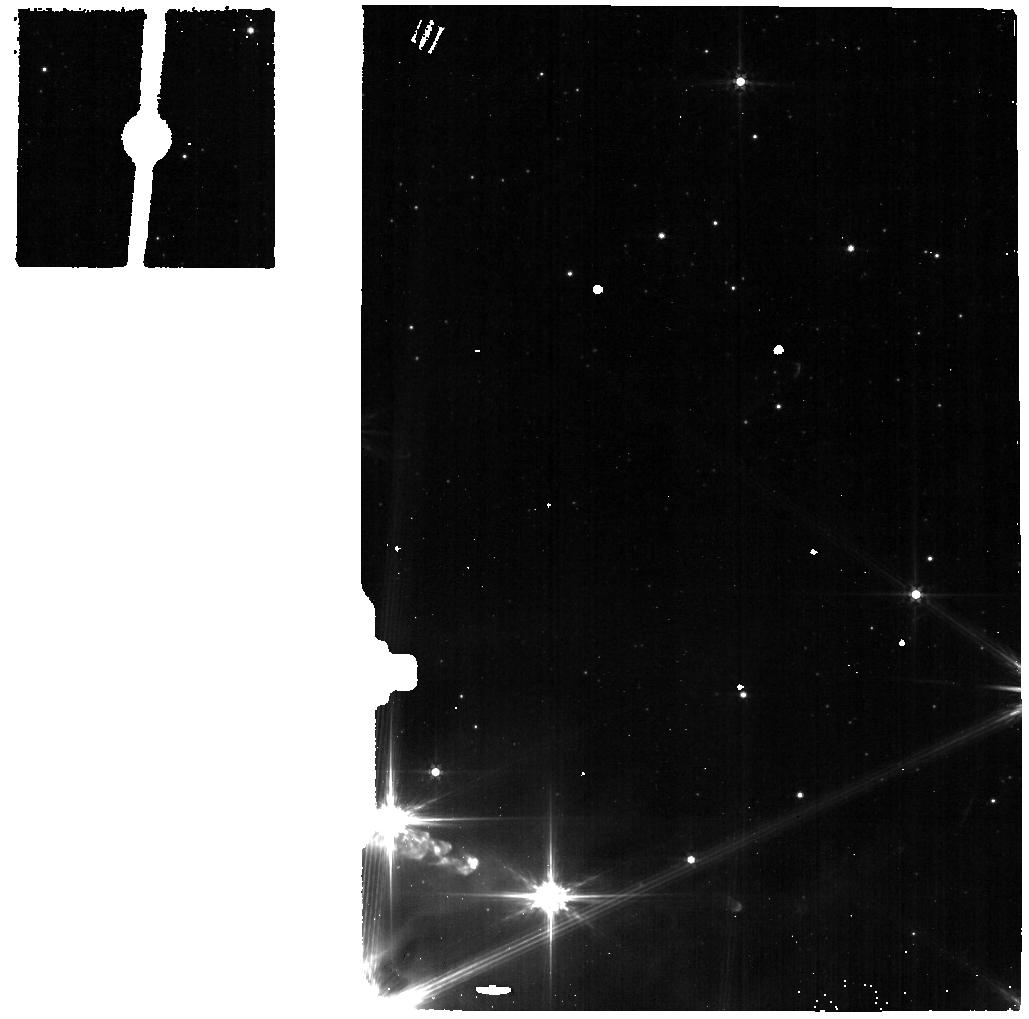
Target: CK-2-BG-SKY
Instrument: MIRI
Filter: F560W
Exposure: 2 min
Observation ID: jw01854-o019_t013_miri_f560w

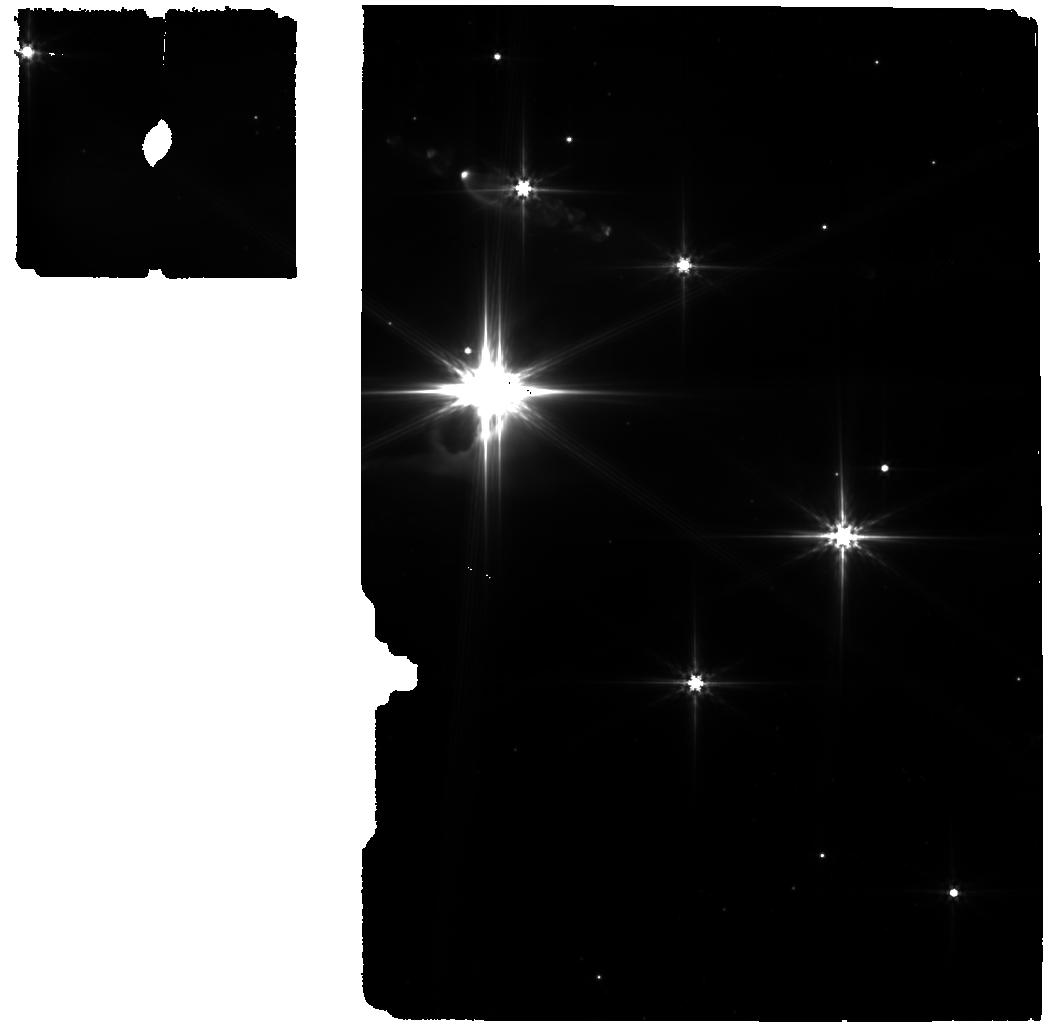
Target: CK-2-BG
Instrument: MIRI
Filter: F560W
Exposure: 10 min
Observation ID: jw01854-o018_t003_miri_f560w

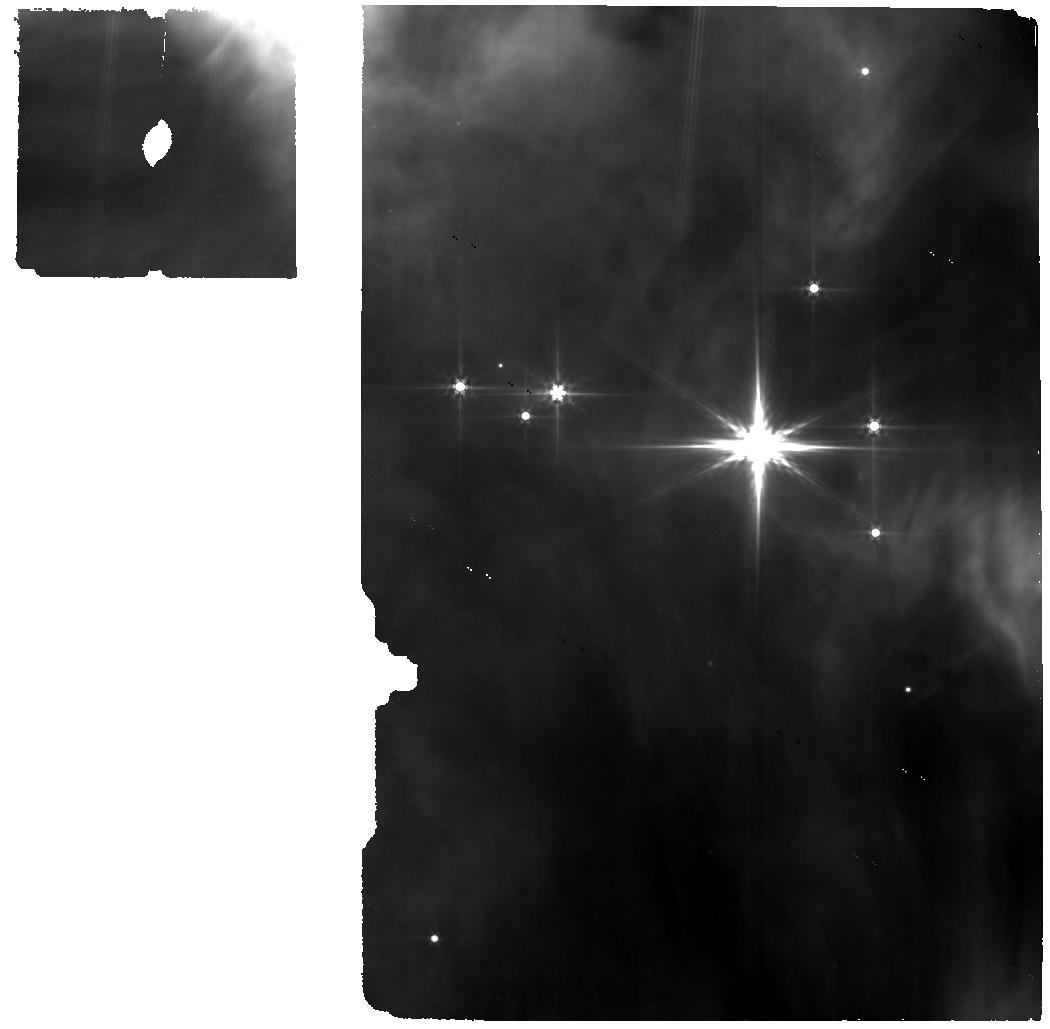
Target: HOPS68-THERM
Instrument: MIRI
Filter: F560W
Exposure: 11 min
Observation ID: jw01854-o001_t001_miri_f560w

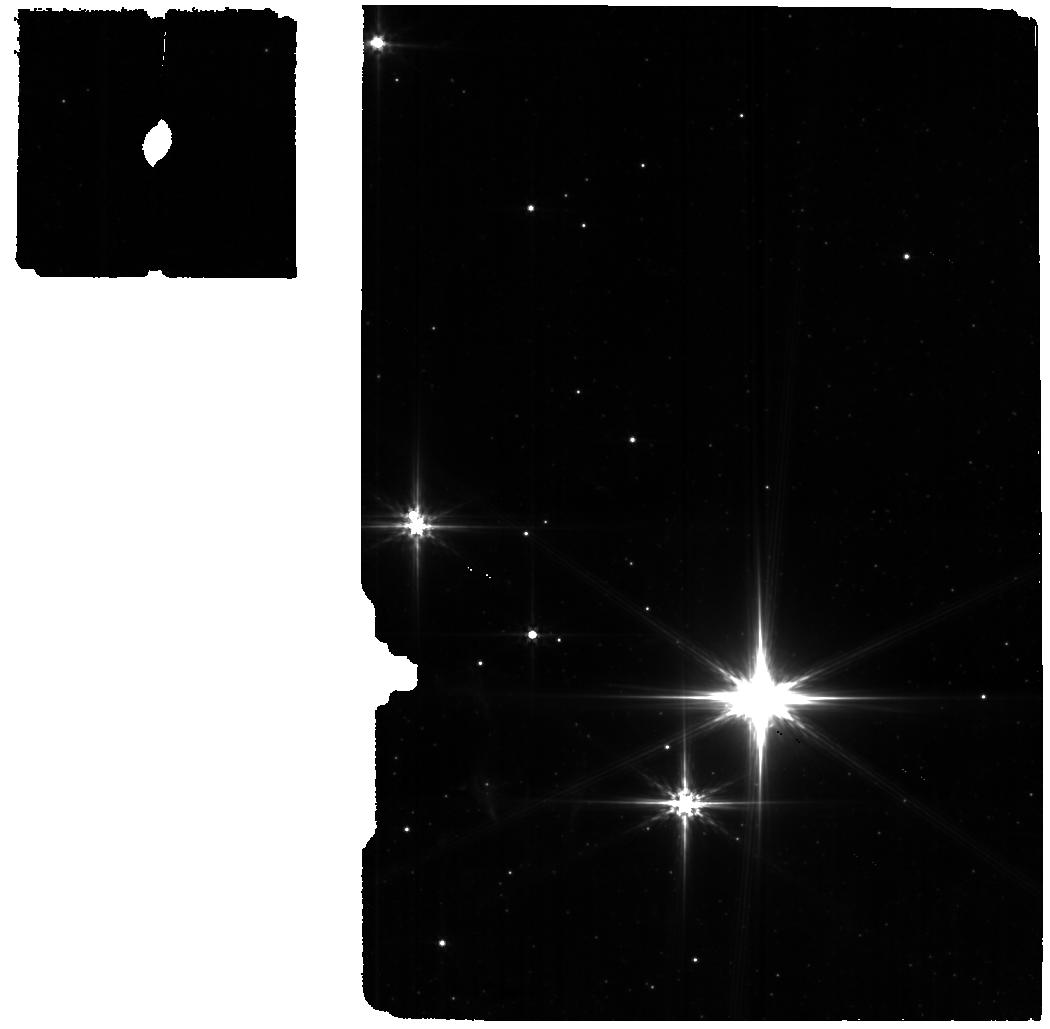
Target: 2MASSJ17112317-COMS
Instrument: MIRI
Filter: F560W
Exposure: 7 min
Observation ID: jw01854-o010_t006_miri_f560w

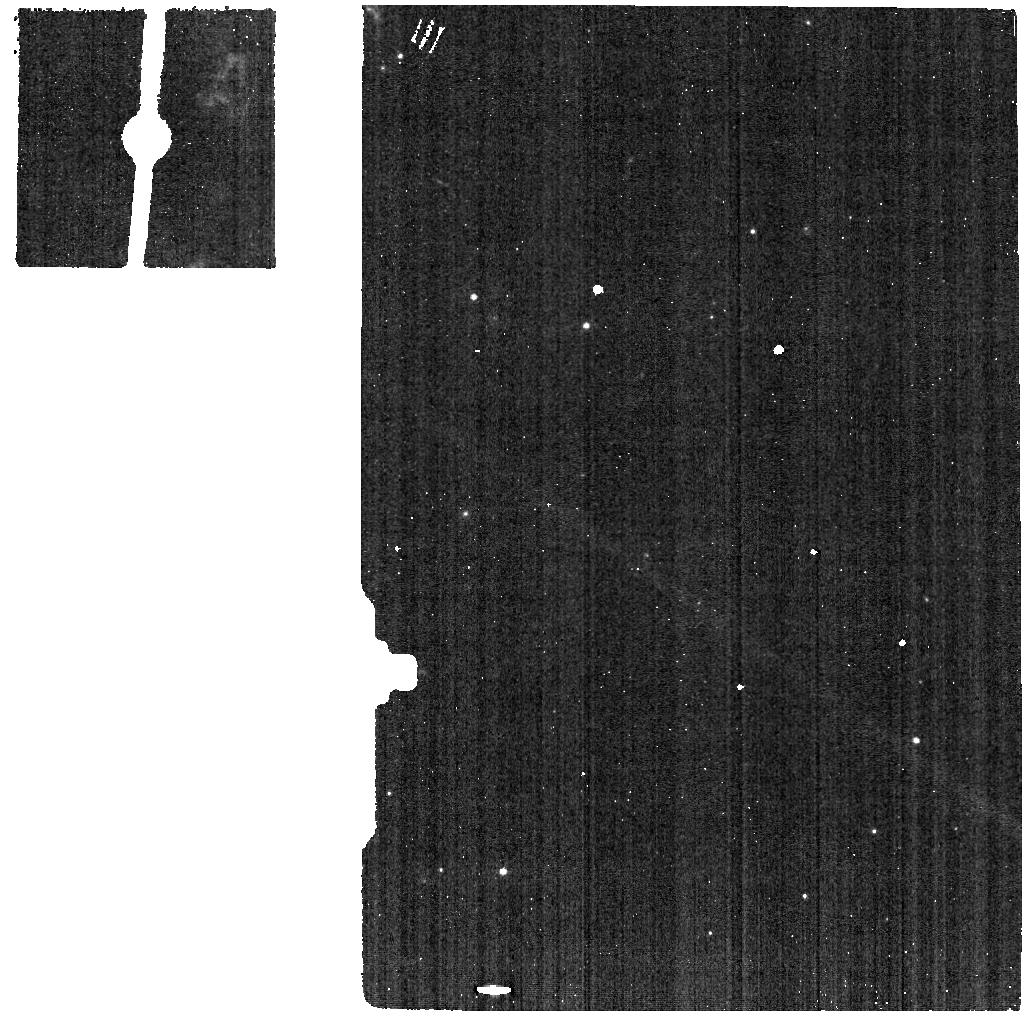
Target: HH26IRS-THERM-SKY
Instrument: MIRI
Filter: F560W
Exposure: 2 min
Observation ID: jw01854-o015_t009_miri_f560w

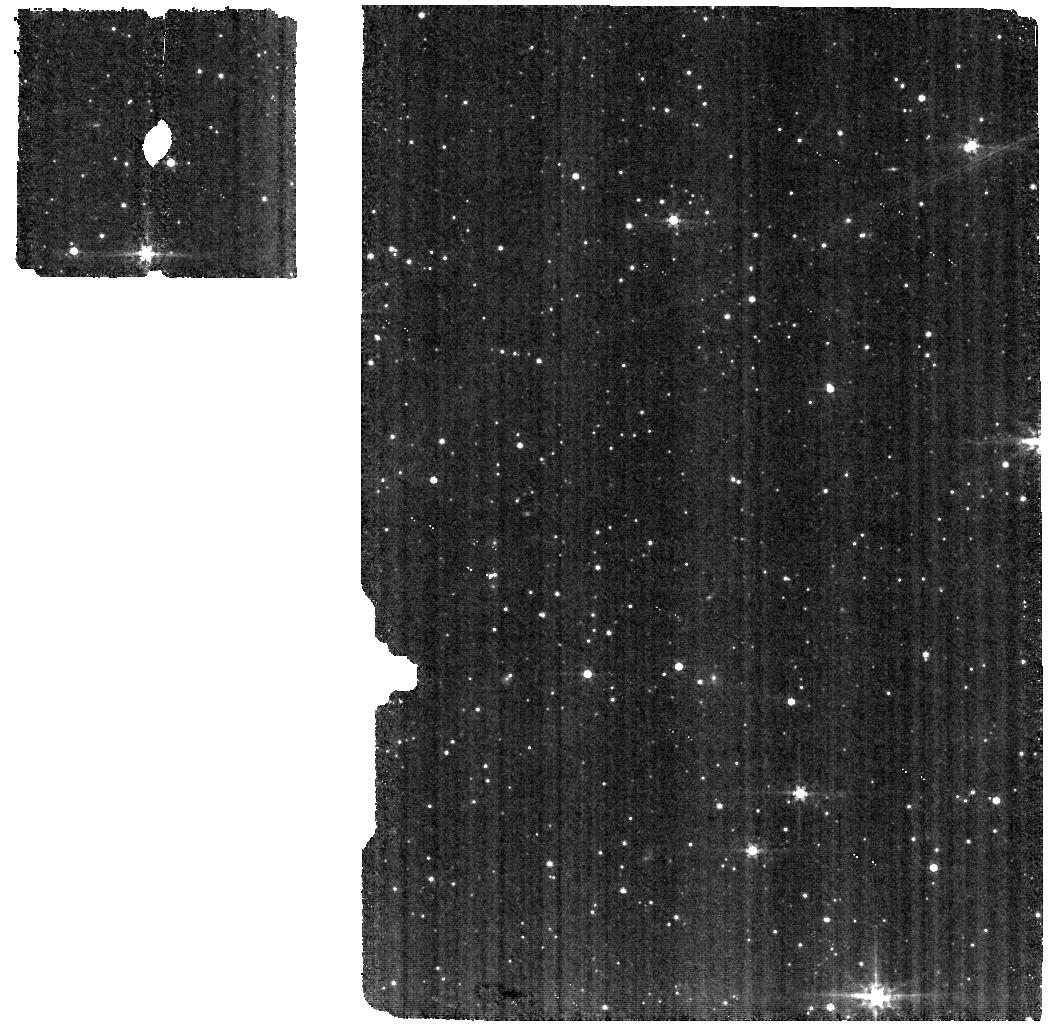
Target: 2MASS-J18285266-BG
Instrument: MIRI
Filter: F560W
Exposure: 25 min
Observation ID: jw01854-o020_t012_miri_f560w

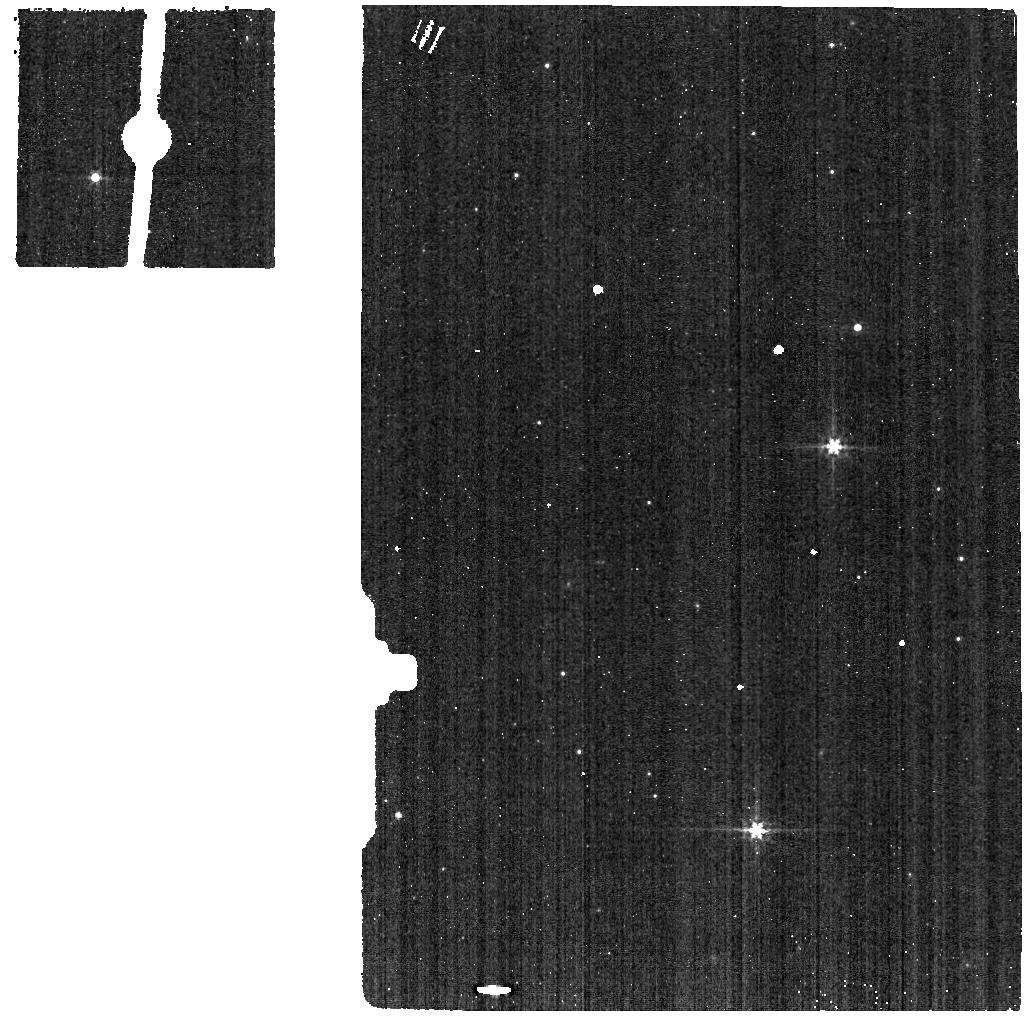
Target: IRAS-15398-3359-COMS-SKY
Instrument: MIRI
Filter: F560W
Exposure: 2 min
Observation ID: jw01854-o017_t011_miri_f560w

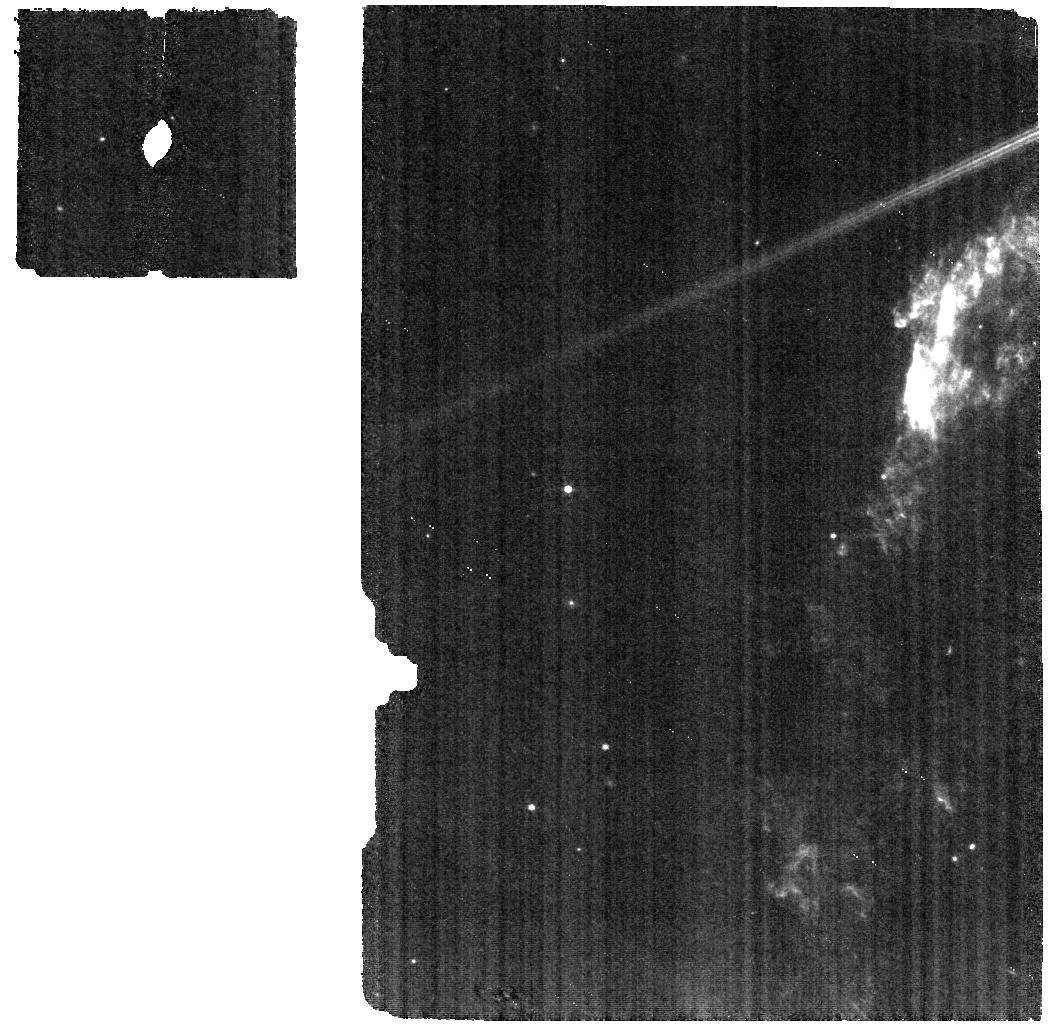
Target: HH26IRS-THERM
Instrument: MIRI
Filter: F560W
Exposure: 6 min
Observation ID: jw01854-o002_t002_miri_f560w

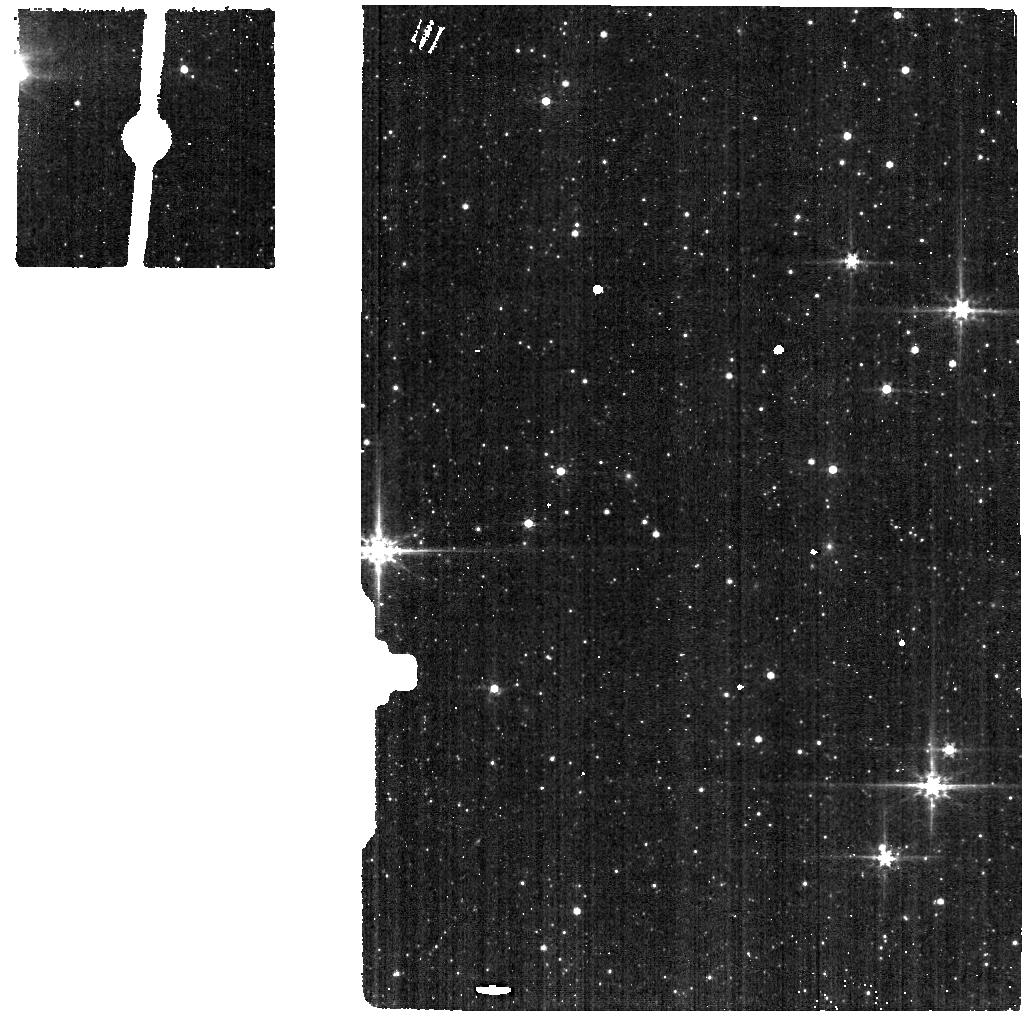
Target: 2MASSJ17112317-COMS-SKY
Instrument: MIRI
Filter: F560W
Exposure: 2 min
Observation ID: jw01854-o016_t010_miri_f560w

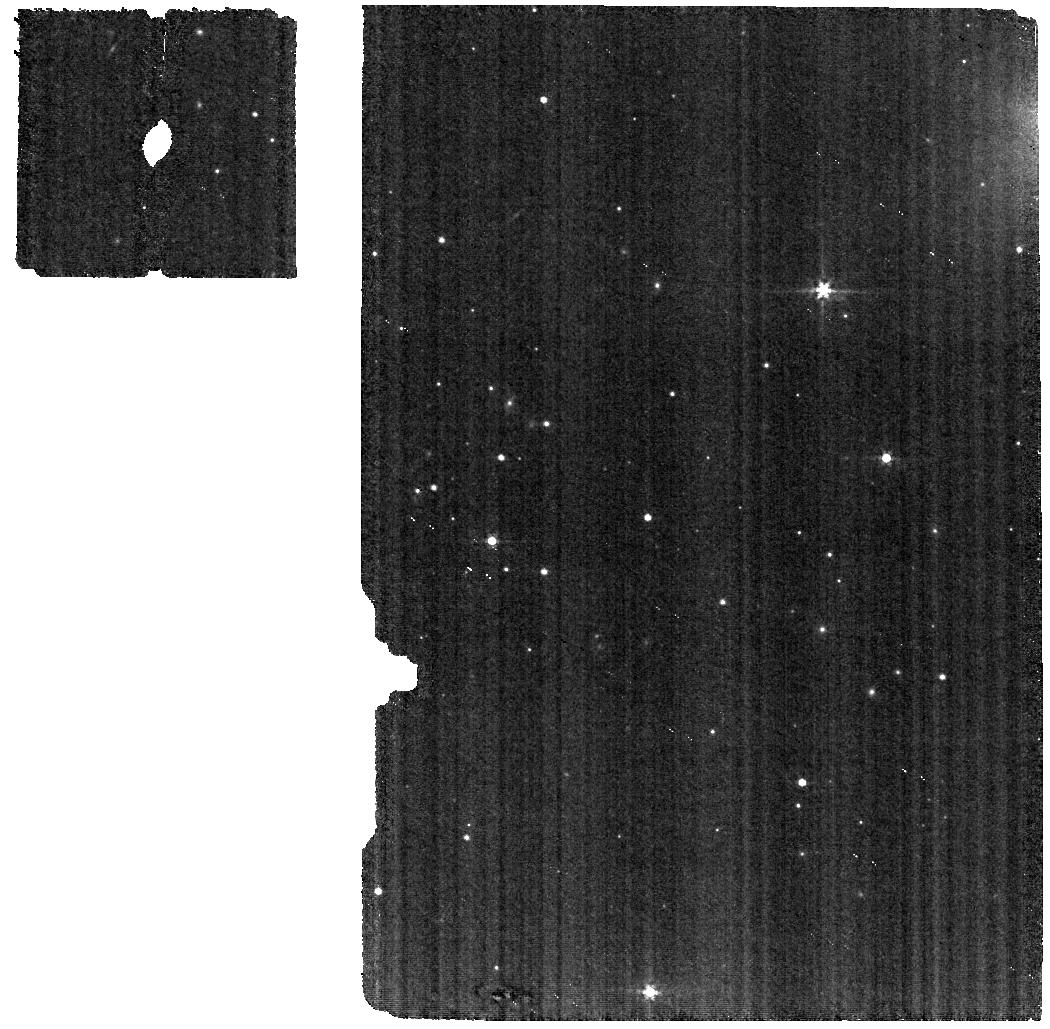
Target: IRAS-15398-3359-COMS
Instrument: MIRI
Filter: F560W
Exposure: 7 min
Observation ID: jw01854-o011_t007_miri_f560w

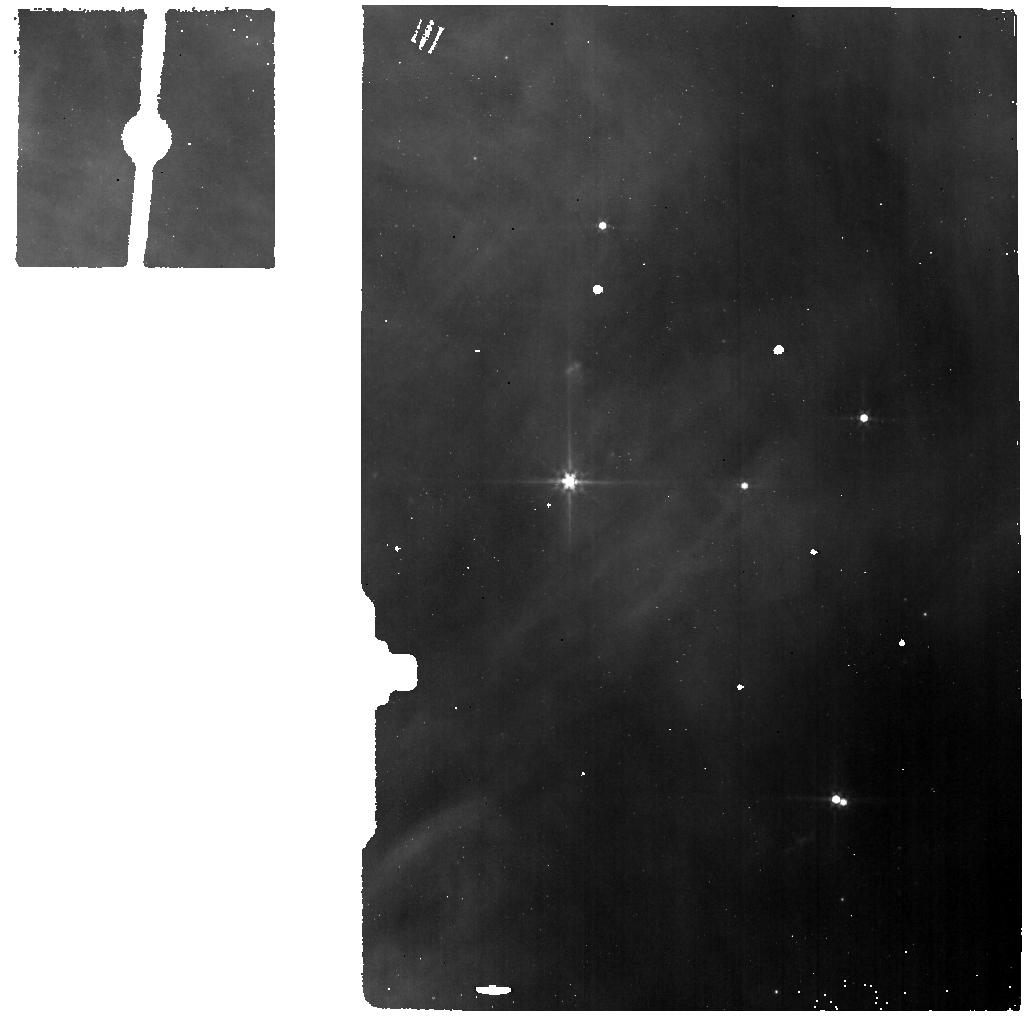
Target: HOPS68-THERM-SKY
Instrument: MIRI
Filter: F560W
Exposure: 3 min
Observation ID: jw01854-o014_t008_miri_f560w

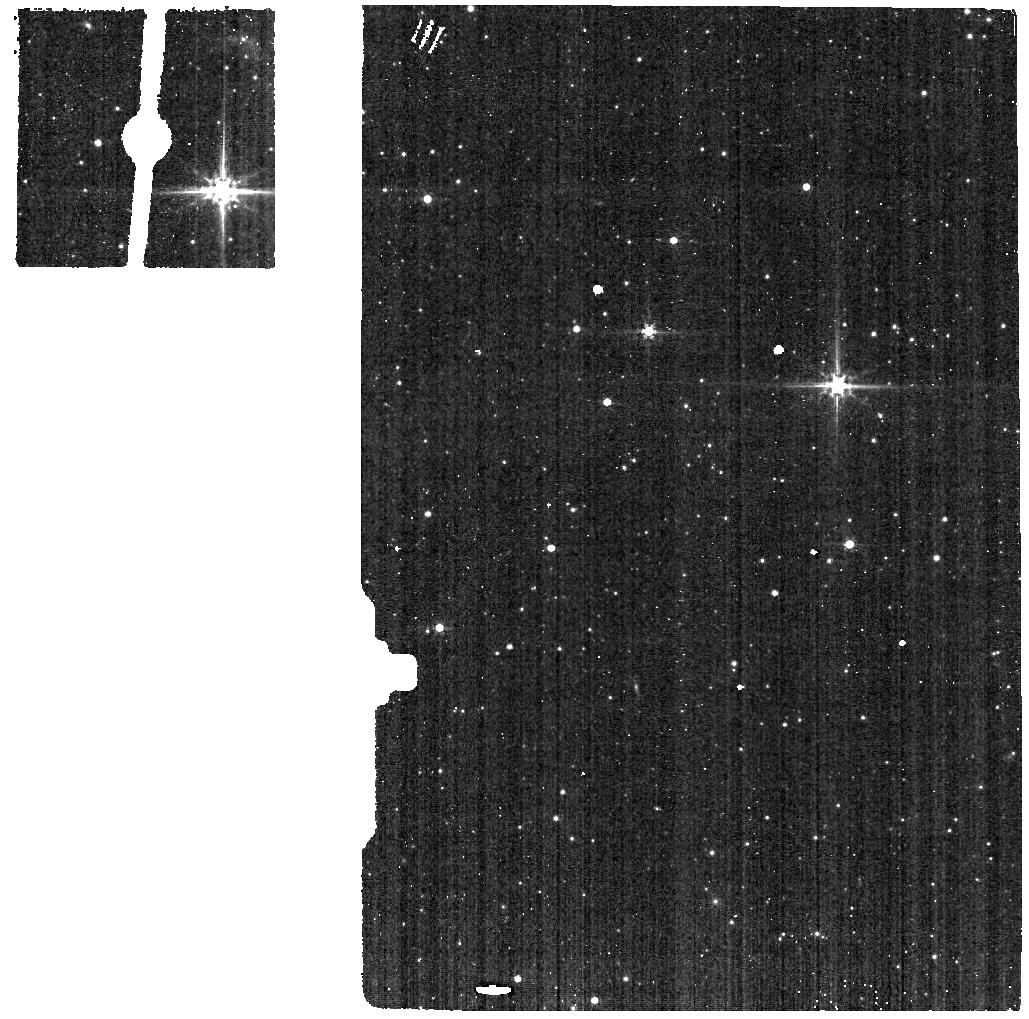
Target: 2MASS-J18285266-BG-SKY
Instrument: MIRI
Filter: F560W
Exposure: 6 min
Observation ID: jw01854-o021_t014_miri_f560w

Its COMplicated: Disentangling the formation pathways of complex organic molecules from molecular clouds to comets. (PI: McClure, Melissa)

Complex organic molecules (COMs), the chemical building blocks from which pre-biotic molecules can arise, must form on icy dust grains within cold molecular clouds, where their gas-phase sublimation products have been extensively studied with millimeter telescopes."Non-energetically" processed cloud COMs may be thermally and energetically reprocessed within protostellar envelopes, either further increasing their complexity or potentially destroying them before they enter the comet-forming regions of protoplanetary disks. However, to date no COMs more complex than methanol have been conclusively detected in the solid state. We propose to test whether energetic reprocessing COMs during the protostellar stage of star formation substantially enhances the ice chemical complexity over that of cold molecular cores by obtaining R~2700-3200 spectra from 3-15um along six lines of sight to ice-rich regions characterized by non-energetic, thermal, and energetic ice processing. These spectra will reveal and disentangle overlapping signatures of >4 specific COM species (acetaldehyde, ethanol, dimethyl ether, and methyl formate), which are suggested by previous 5-sigma absorption features at 3-7% of the continuum near 7.2um with Spitzer, guaranteeing a robust detection of the separate features. If the complexity of COMs is already high enough within our non-energetic targets, then it means that every star system formed from those clouds could come pre-seeded with the partially assembled ingredients for life. If we still detect COMs in the highly energetically processed targets, then we can gauge how much and what variety of species survive the journey from cloud to comet-forming disk.